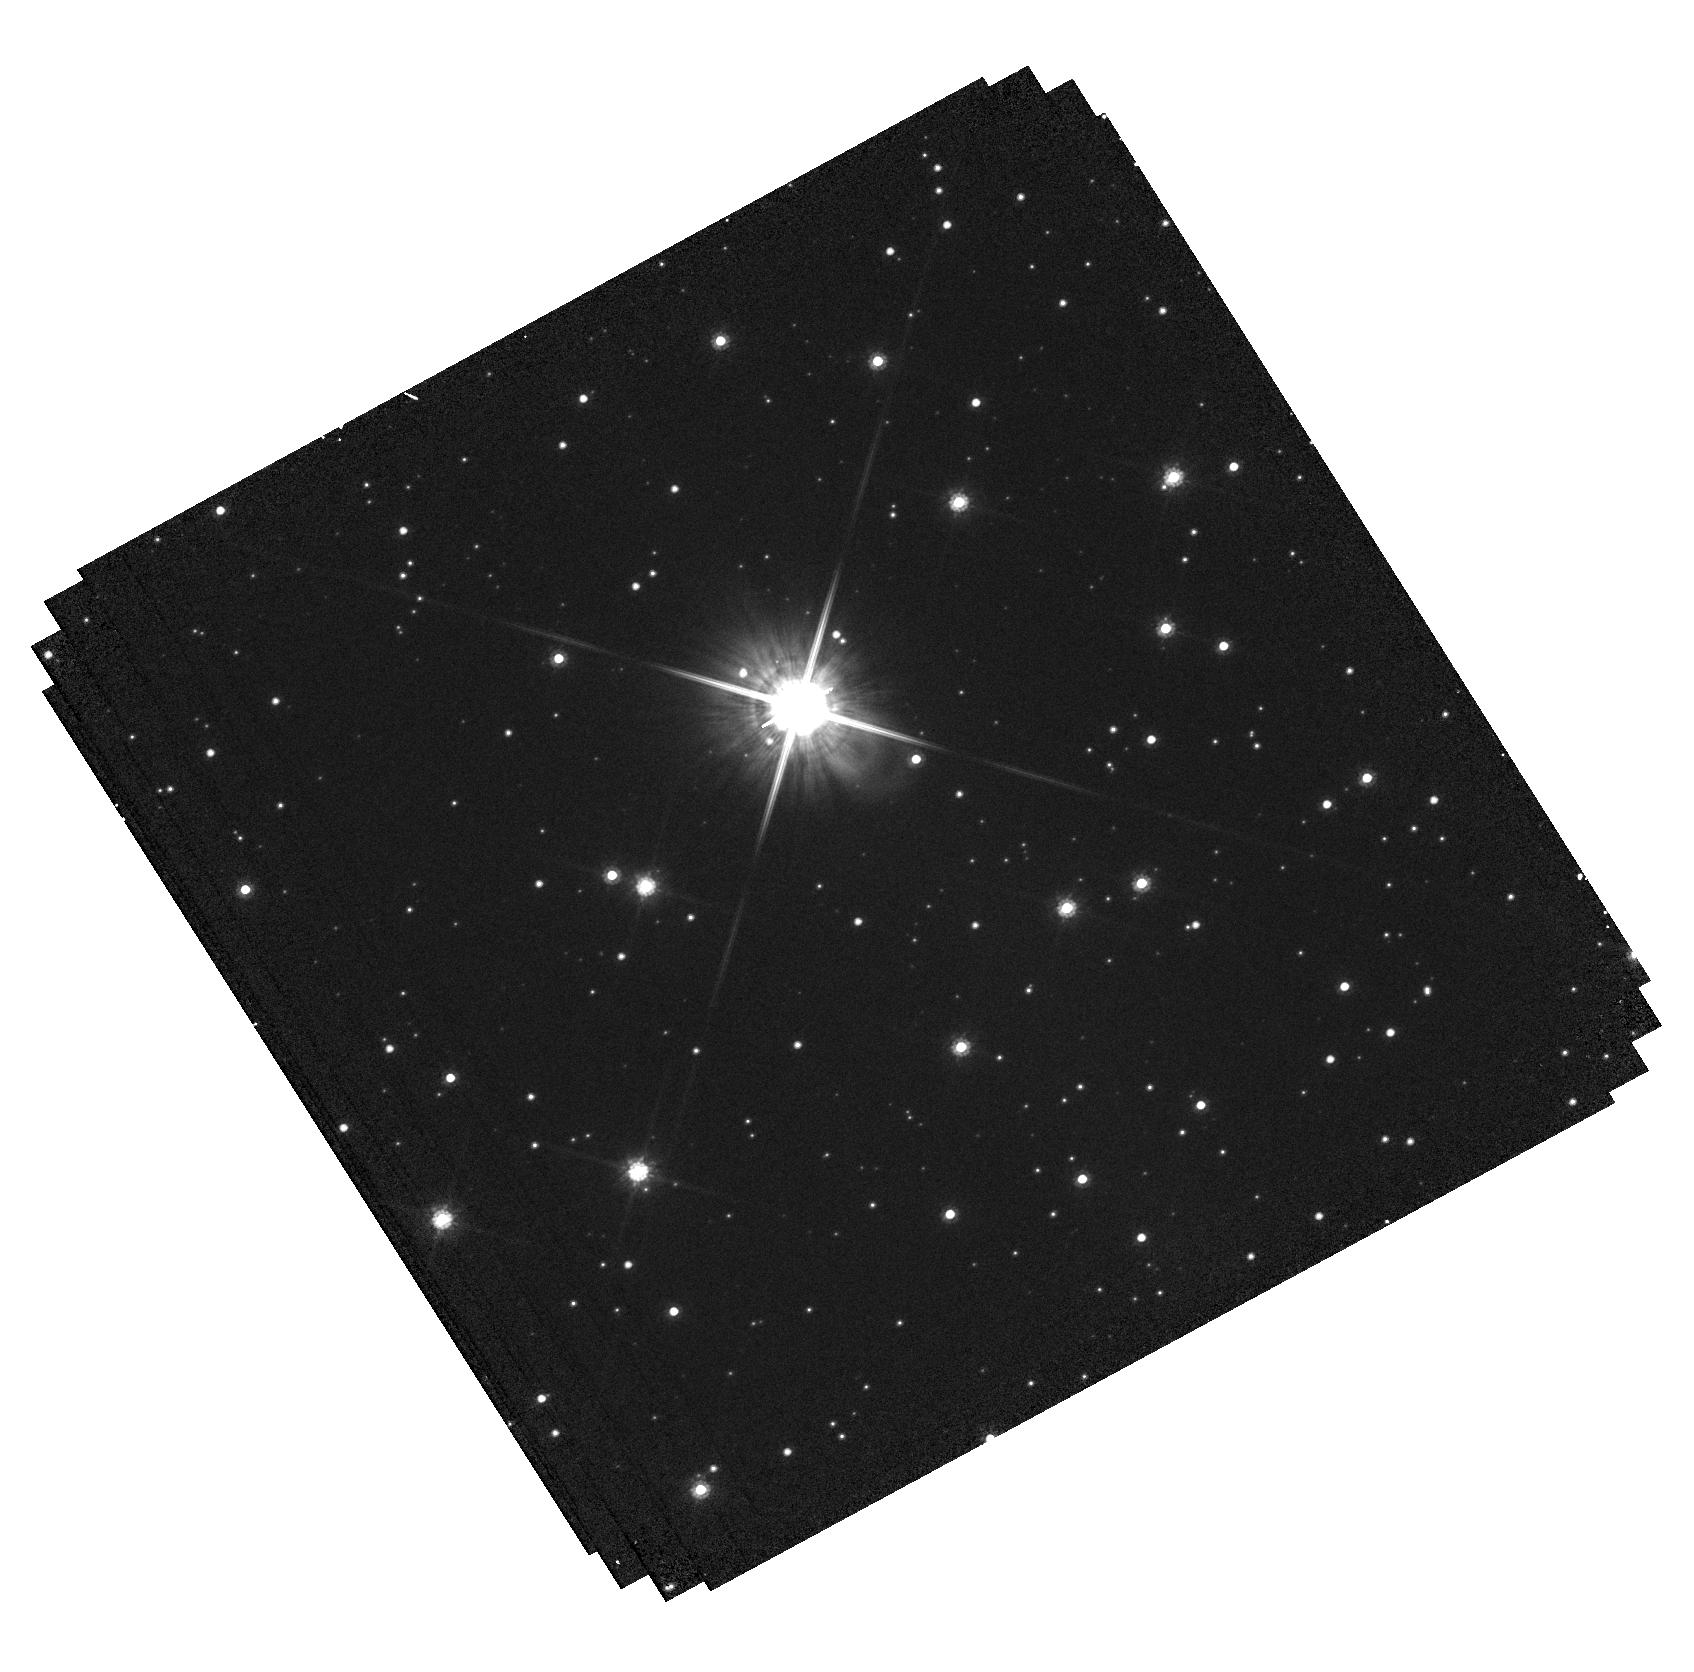
Target: LAWD-37-OFFSET
Instrument: WFC3/UVIS
Filter: F814W
Exposure: 19 min
Observation ID: hst_15705_52_wfc3_uvis_f814w_idz352

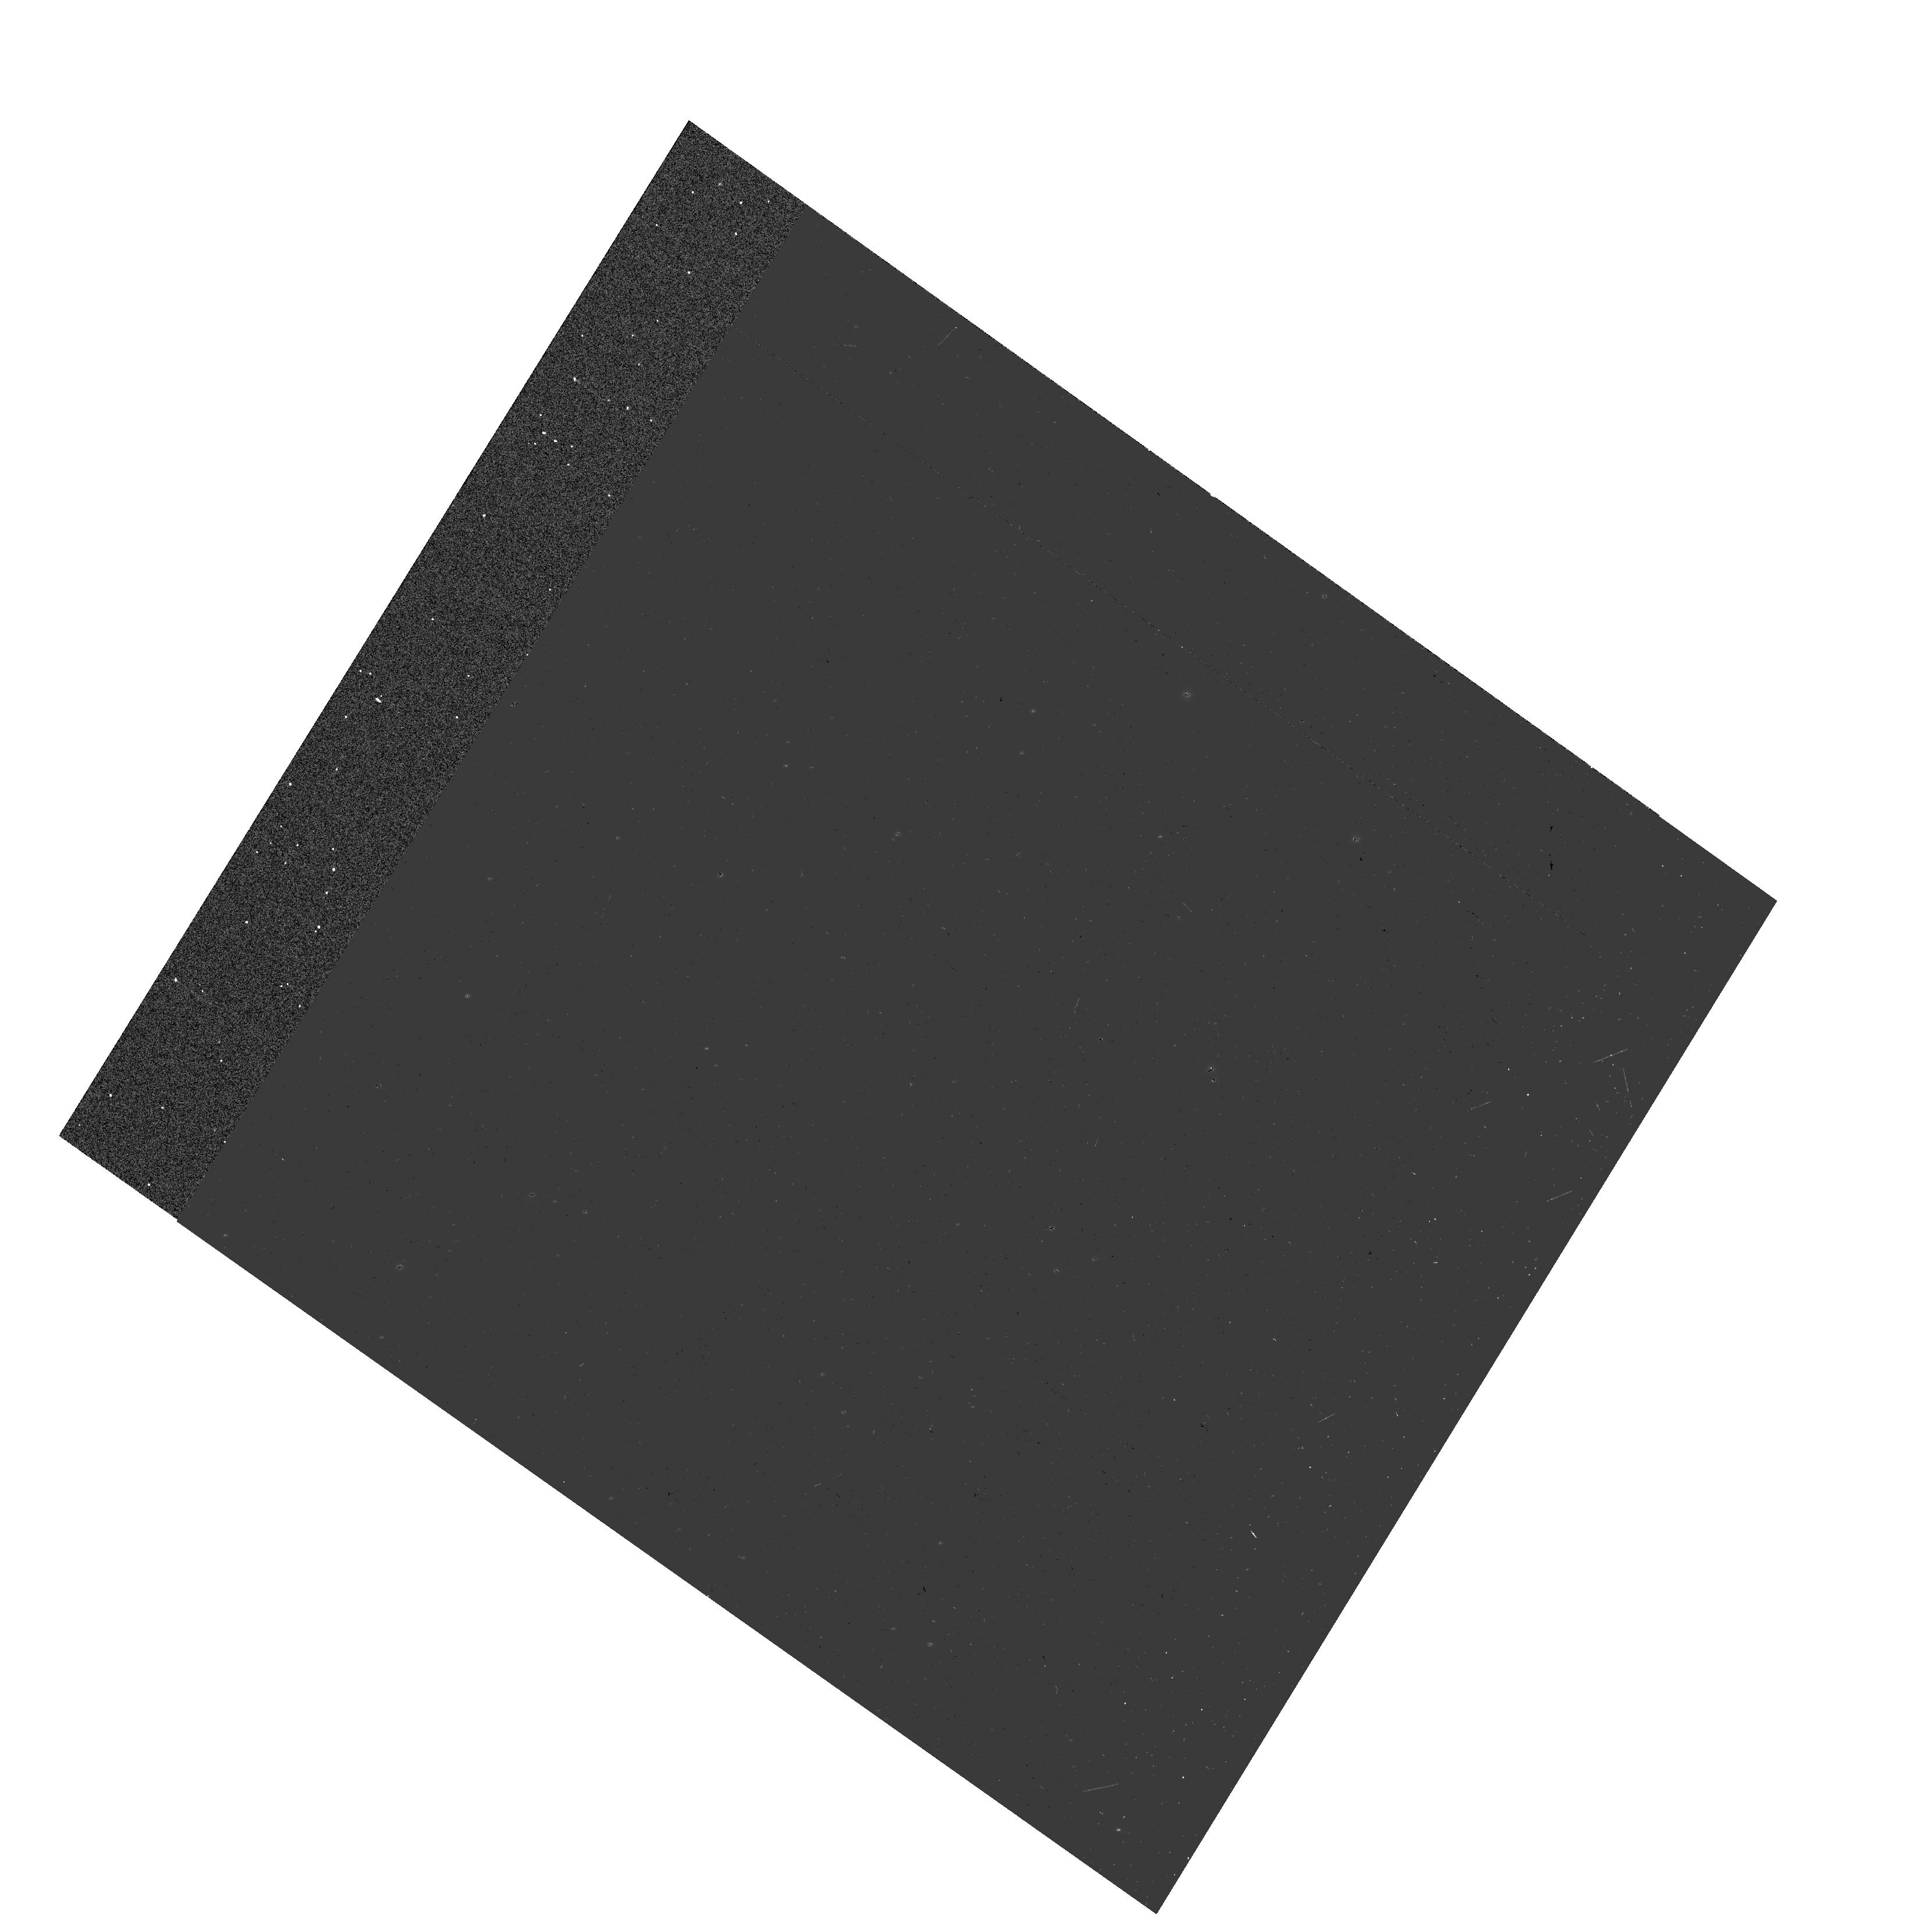
Target: LAWD-37-SOURCE
Instrument: WFC3/UVIS
Filter: F555W
Exposure: 1 min
Observation ID: hst_15705_01_wfc3_uvis_f555w_idz301

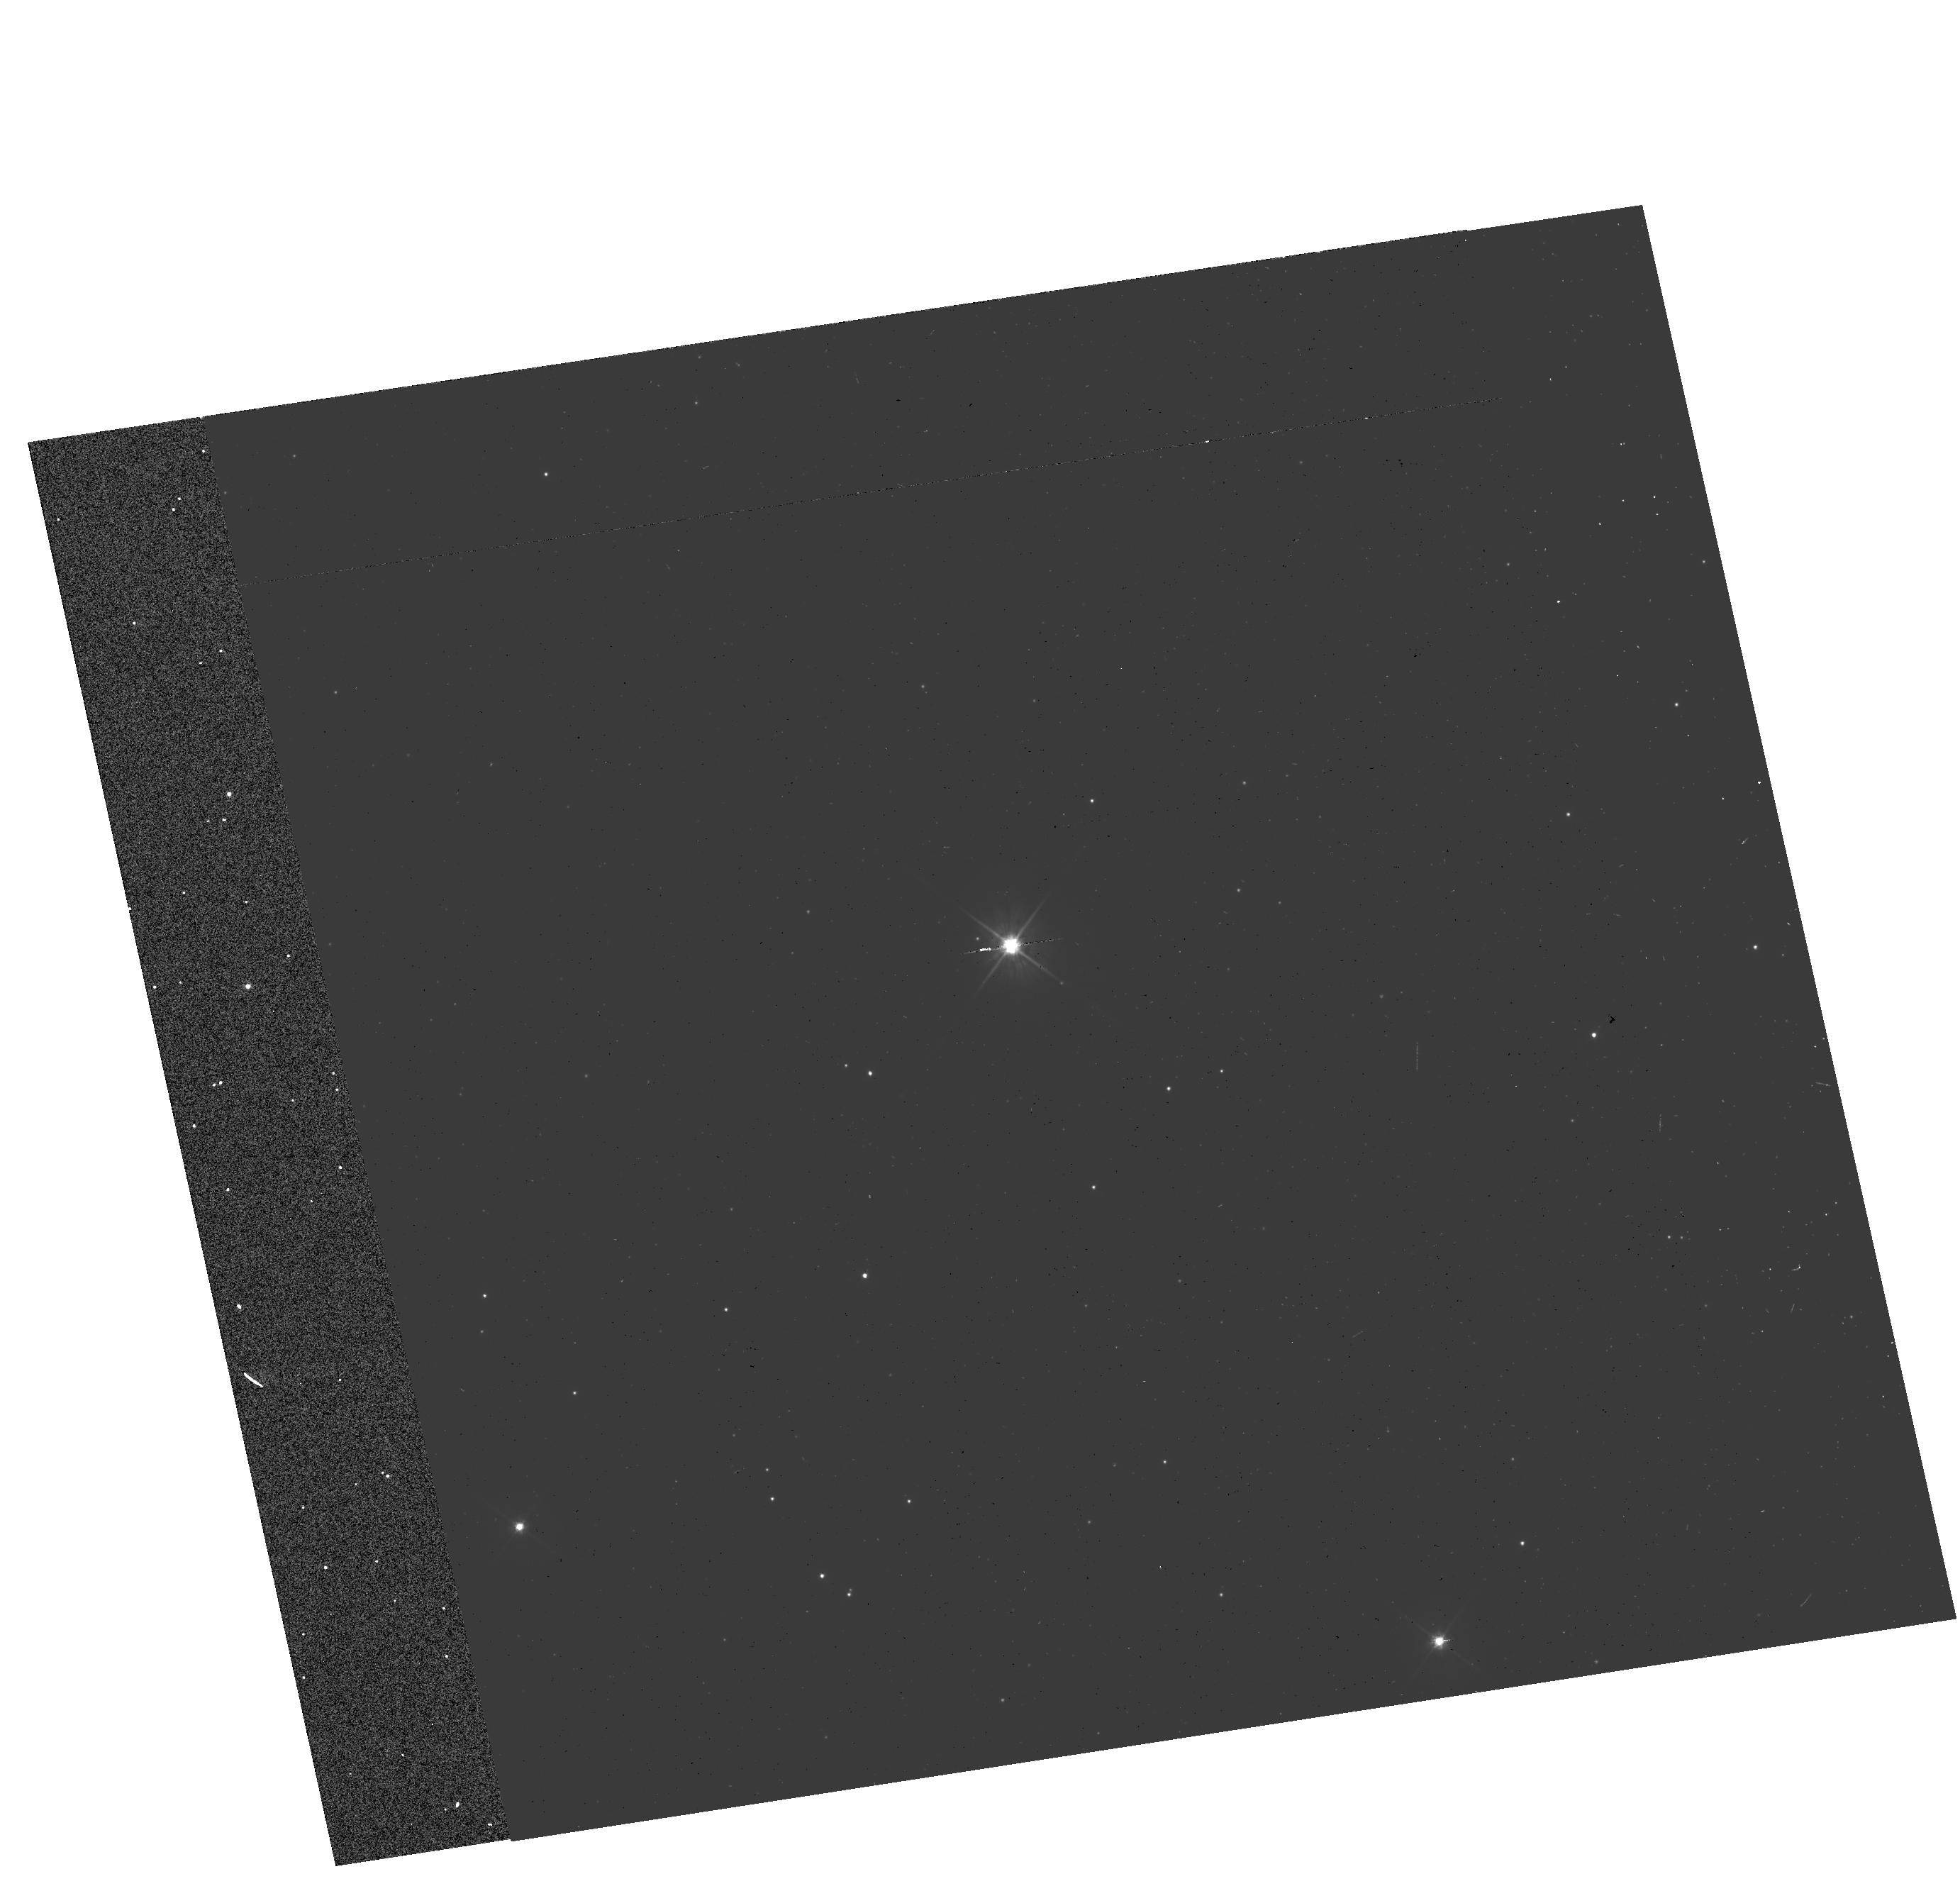
Target: LAWD-37-SOURCE
Instrument: WFC3/UVIS
Filter: F555W
Exposure: 1 min
Observation ID: hst_15705_51_wfc3_uvis_f555w_idz351

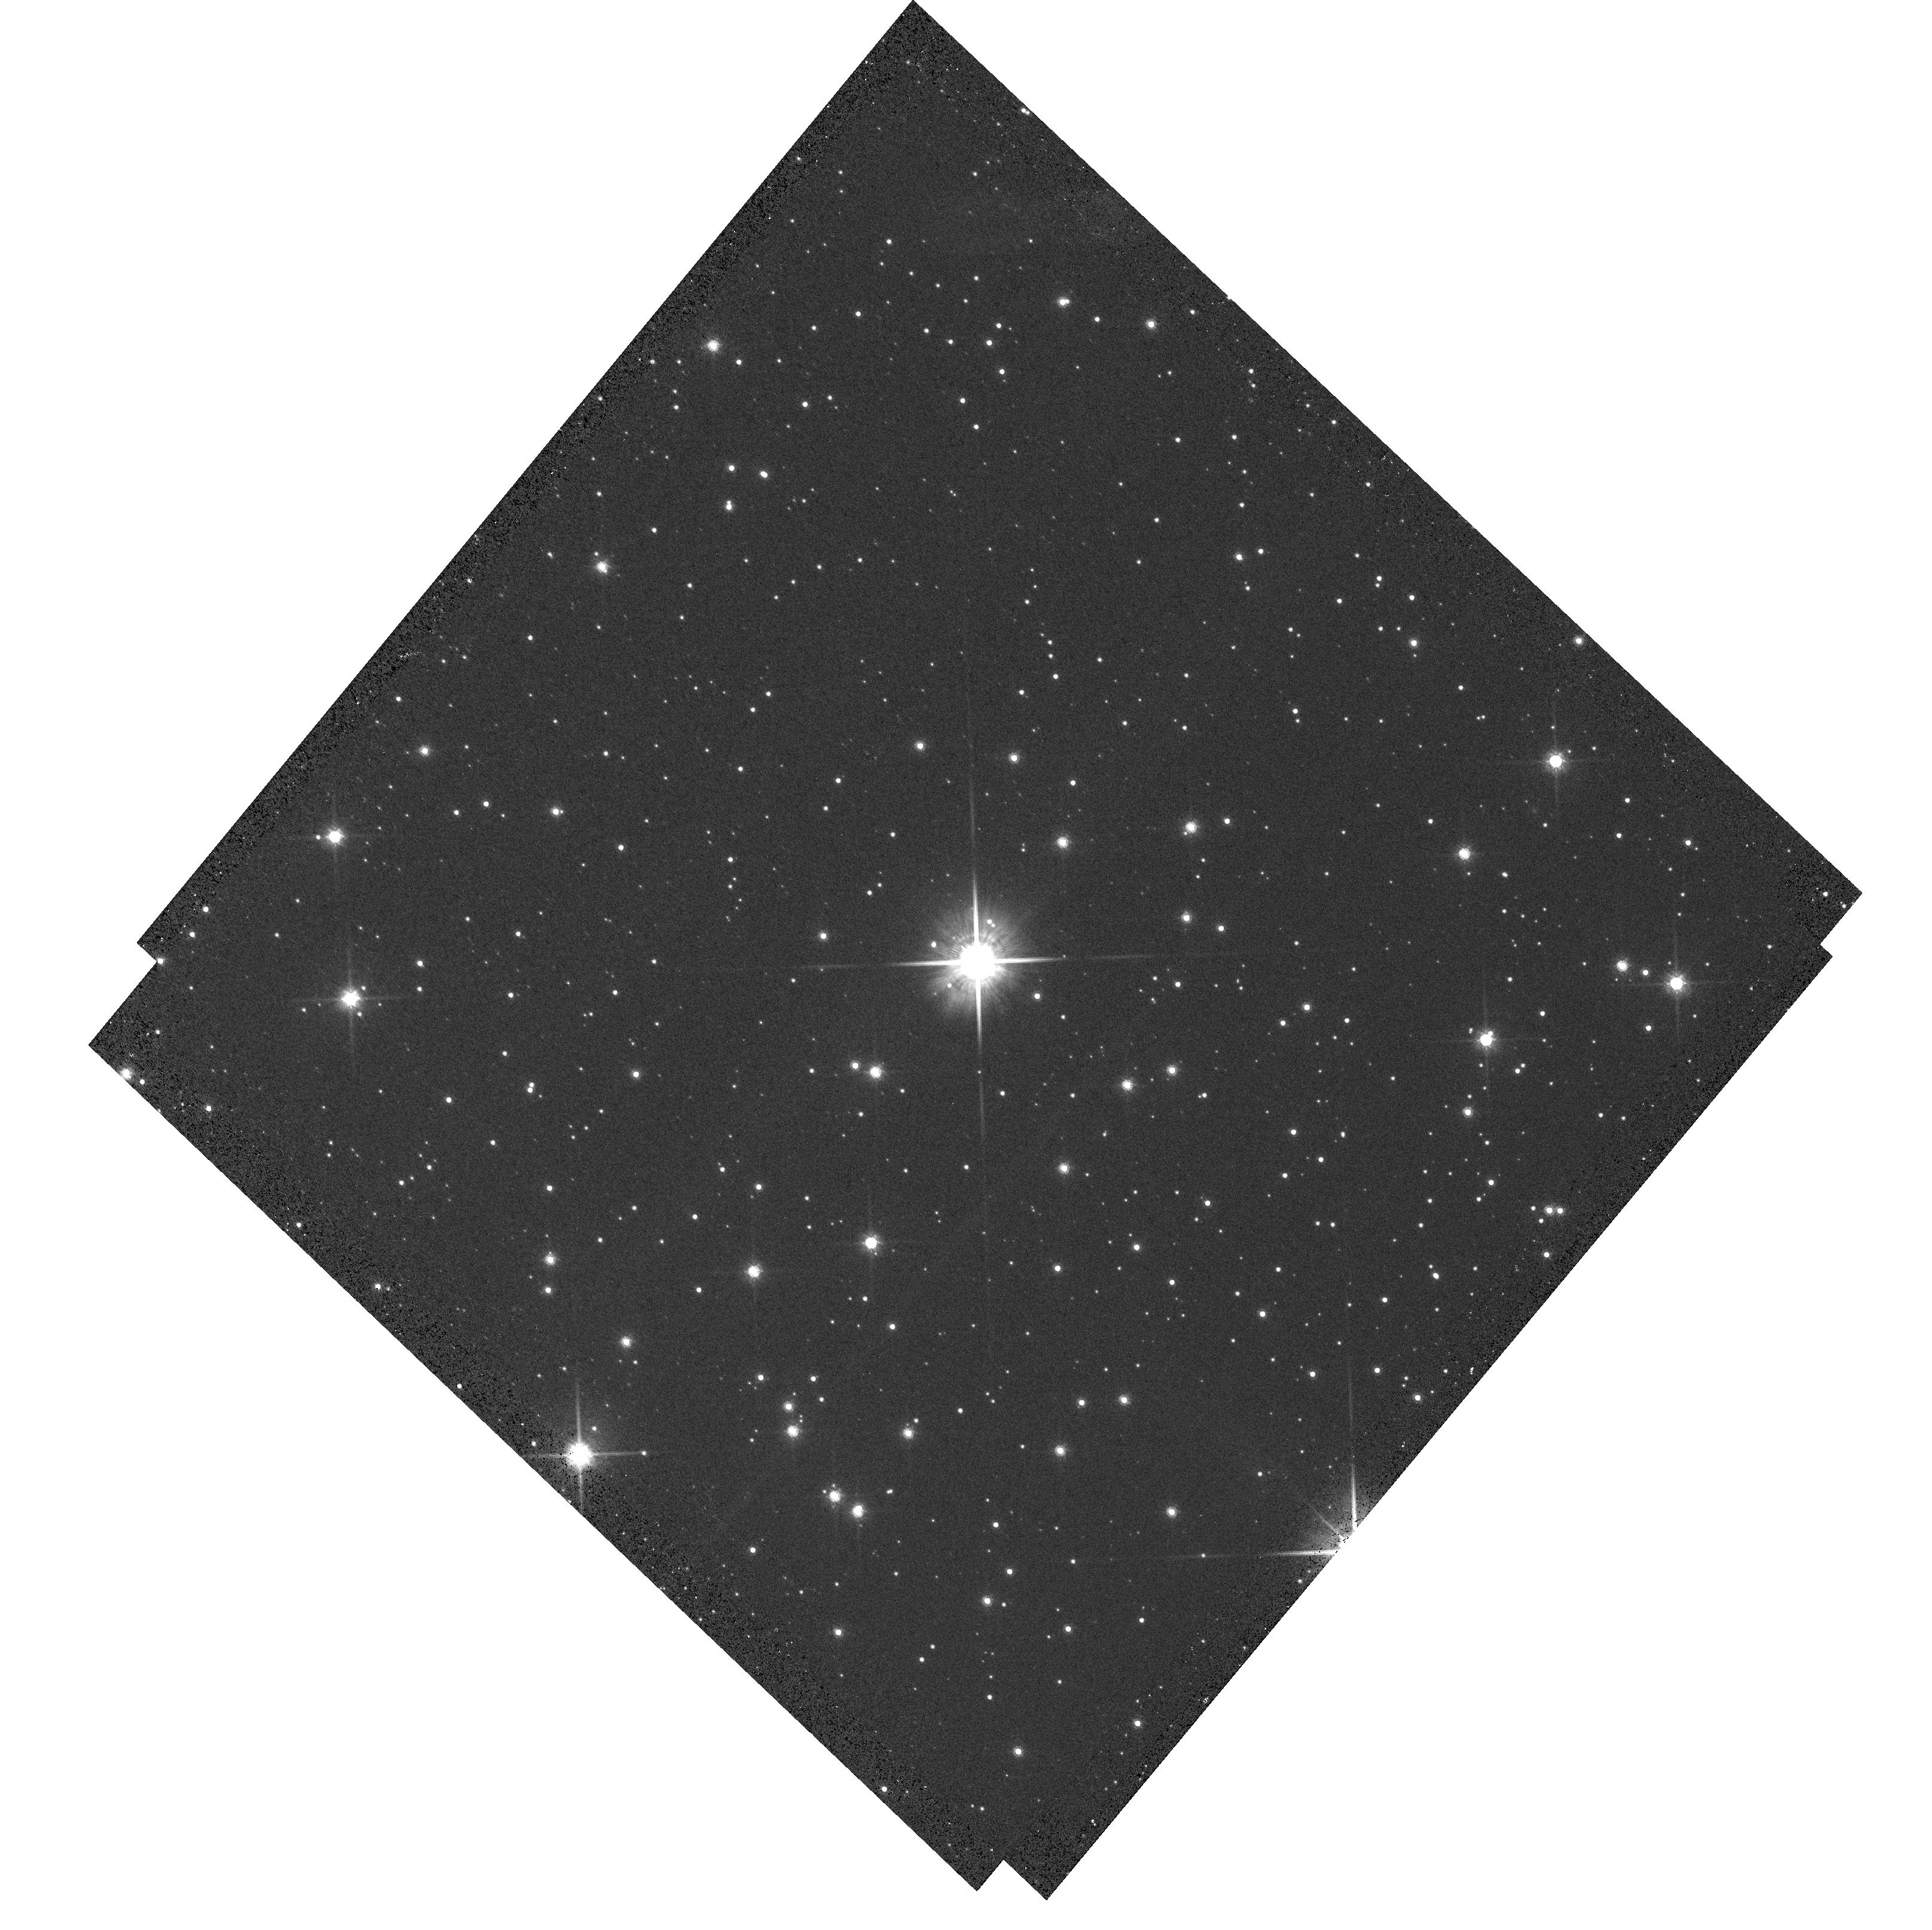
Target: LAWD-37-SOURCE
Instrument: WFC3/UVIS
Filter: F814W
Exposure: 7 min
Observation ID: hst_15705_02_wfc3_uvis_f814w_idz302

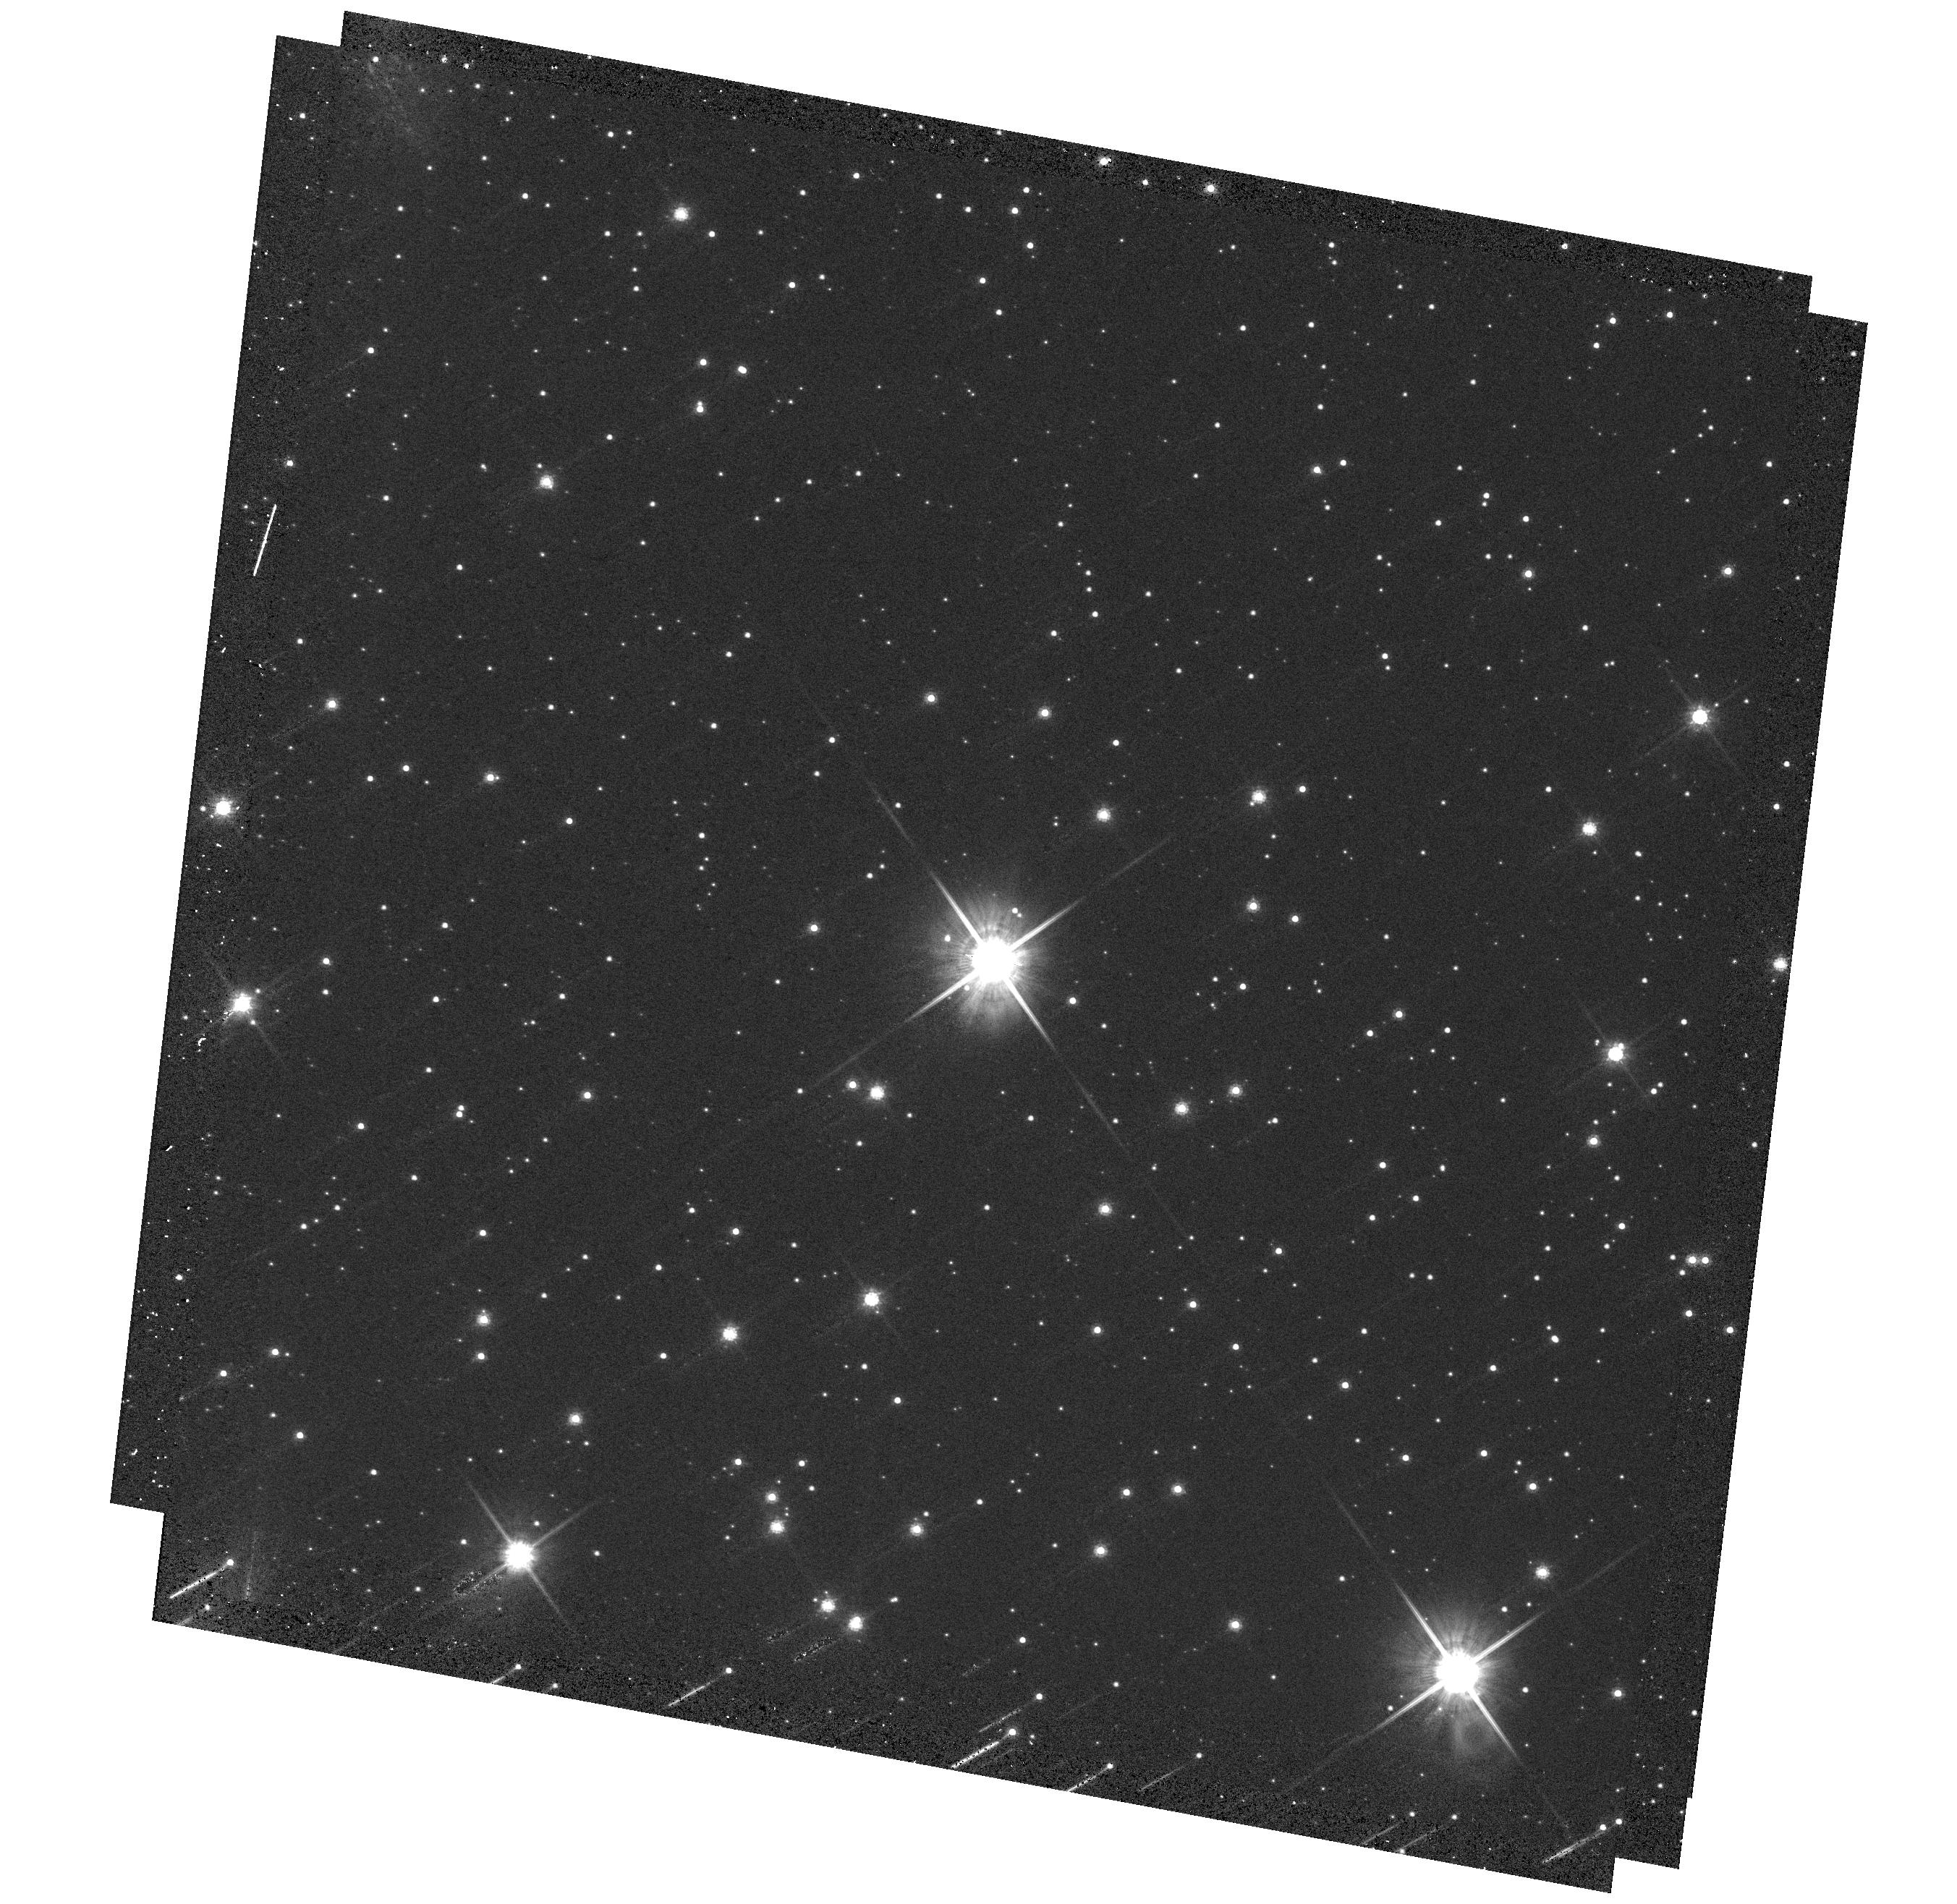
Target: LAWD-37-SOURCE
Instrument: WFC3/UVIS
Filter: F814W
Exposure: 9 min
Observation ID: hst_15705_03_wfc3_uvis_f814w_idz303

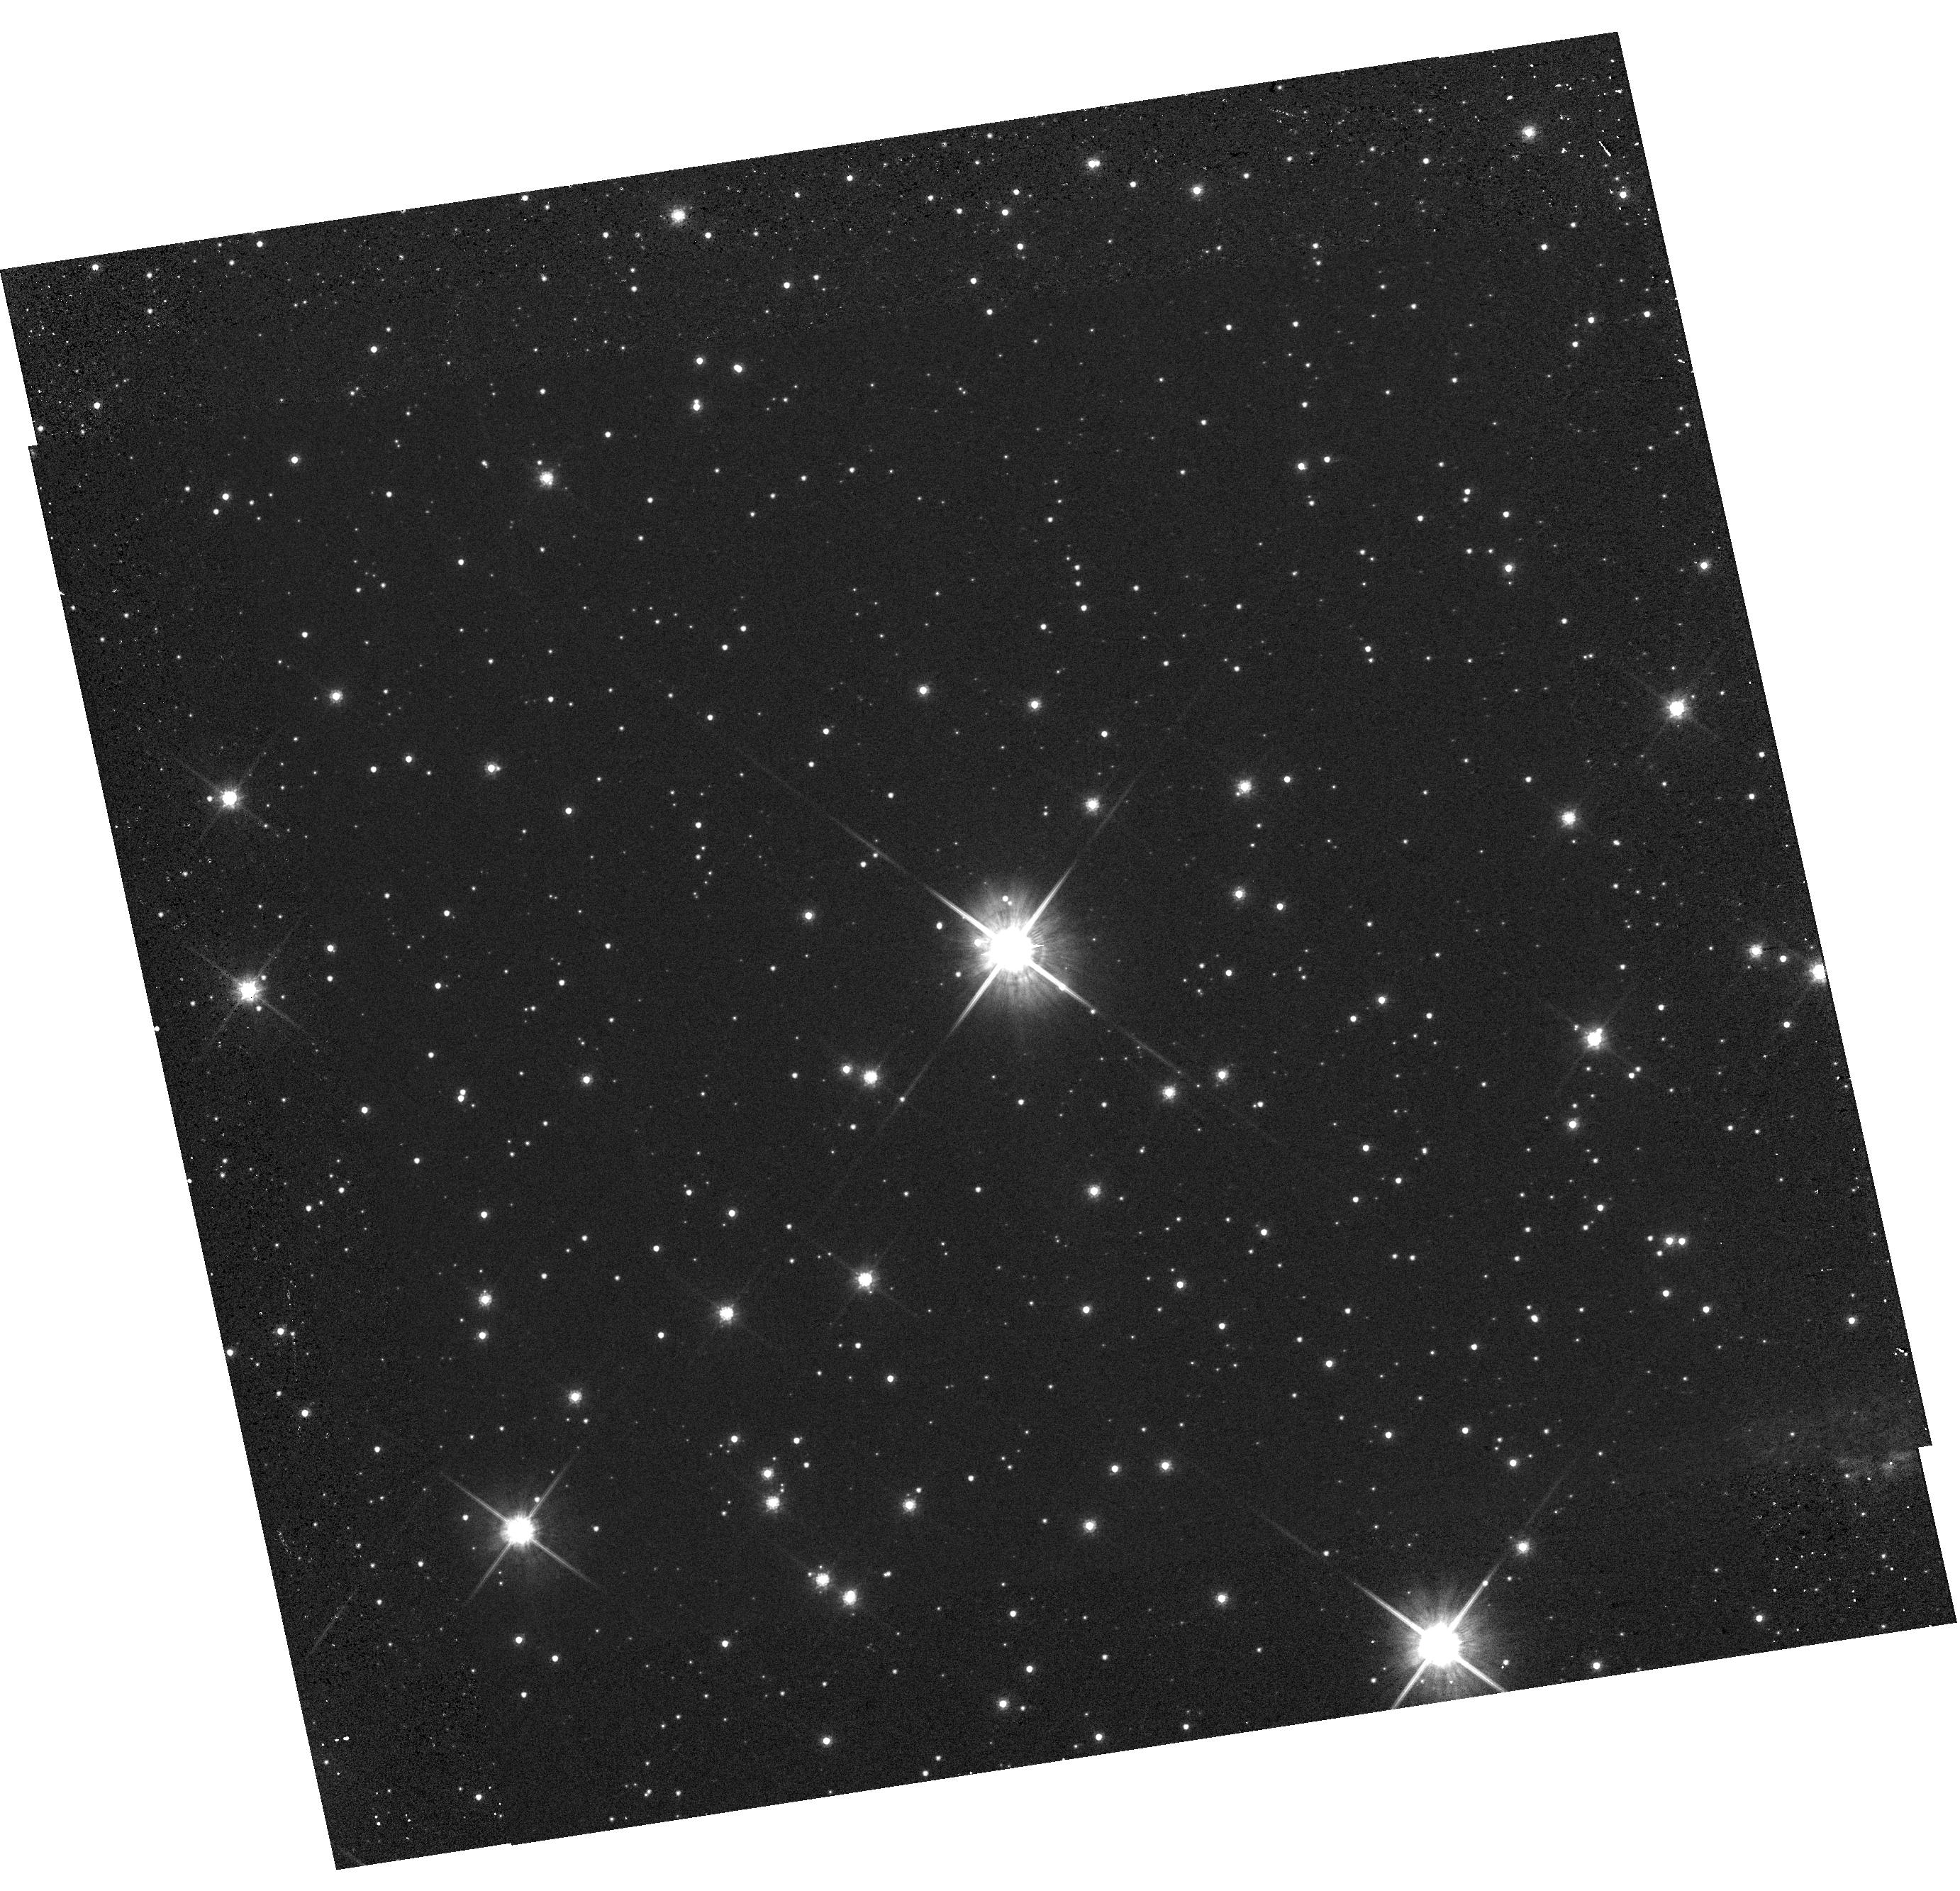
Target: LAWD-37-SOURCE
Instrument: WFC3/UVIS
Filter: F814W
Exposure: 8 min
Observation ID: hst_15705_51_wfc3_uvis_f814w_idz351

Accurate Mass Determination of the Nearby Single White Dwarf L145-141 (LAWD 37) through Astrometric Microlensing (PI: Sahu, Kailash C.)

White dwarf (WD) is the final stage for a vast majority of stars, and WDs are important in a variety of astrophysical and galactic contexts. However, there are surprisingly few WDs with direct mass measurements, all of them in binaries. It has been reported recently that the fifth-nearest WD, L145-141 (LAWD 37), will pass closely in front of a background star in late 2019, with an impact parameter of only 380 milliarcsec. As it passes in front, the WD will relativistically deflect the light from the background star, providing a unique opportunity for direct measurement of the WD's mass. The gravitational deflection angle depends only on the distances and relative positions of the stars, and on the mass of the WD. Since the distances and positions can be determined precisely before the event, the astrometric measurement offers a direct method to measure the mass of the WD to high accuracy (~2.5%). Precision HST astrometry was recently used to measure the astrometric deflection caused by the nearby white dwarf Stein 2051B, and thus measure its mass--the first application of this technique outside the solar system. We now propose to repeat this experiment for a second WD. Relativistic astrometric microlensing is the only available model-independent technique for determining the mass of a single WD. Our target is of special interest because it is the second-nearest single WD (after van Maanen's Star). Our measurement will be the first model-independent mass measurement of a single WD, and will add to the surprisingly small number of accurate model-independent mass determinations for WDs--a key element in testing the theoretical mass-radius relation.